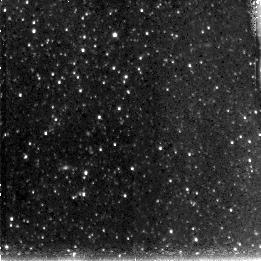
Target: M33-DISK4
Instrument: NICMOS/NIC3
Filter: F110W
Exposure: 43 min
Observation ID: n90o48010

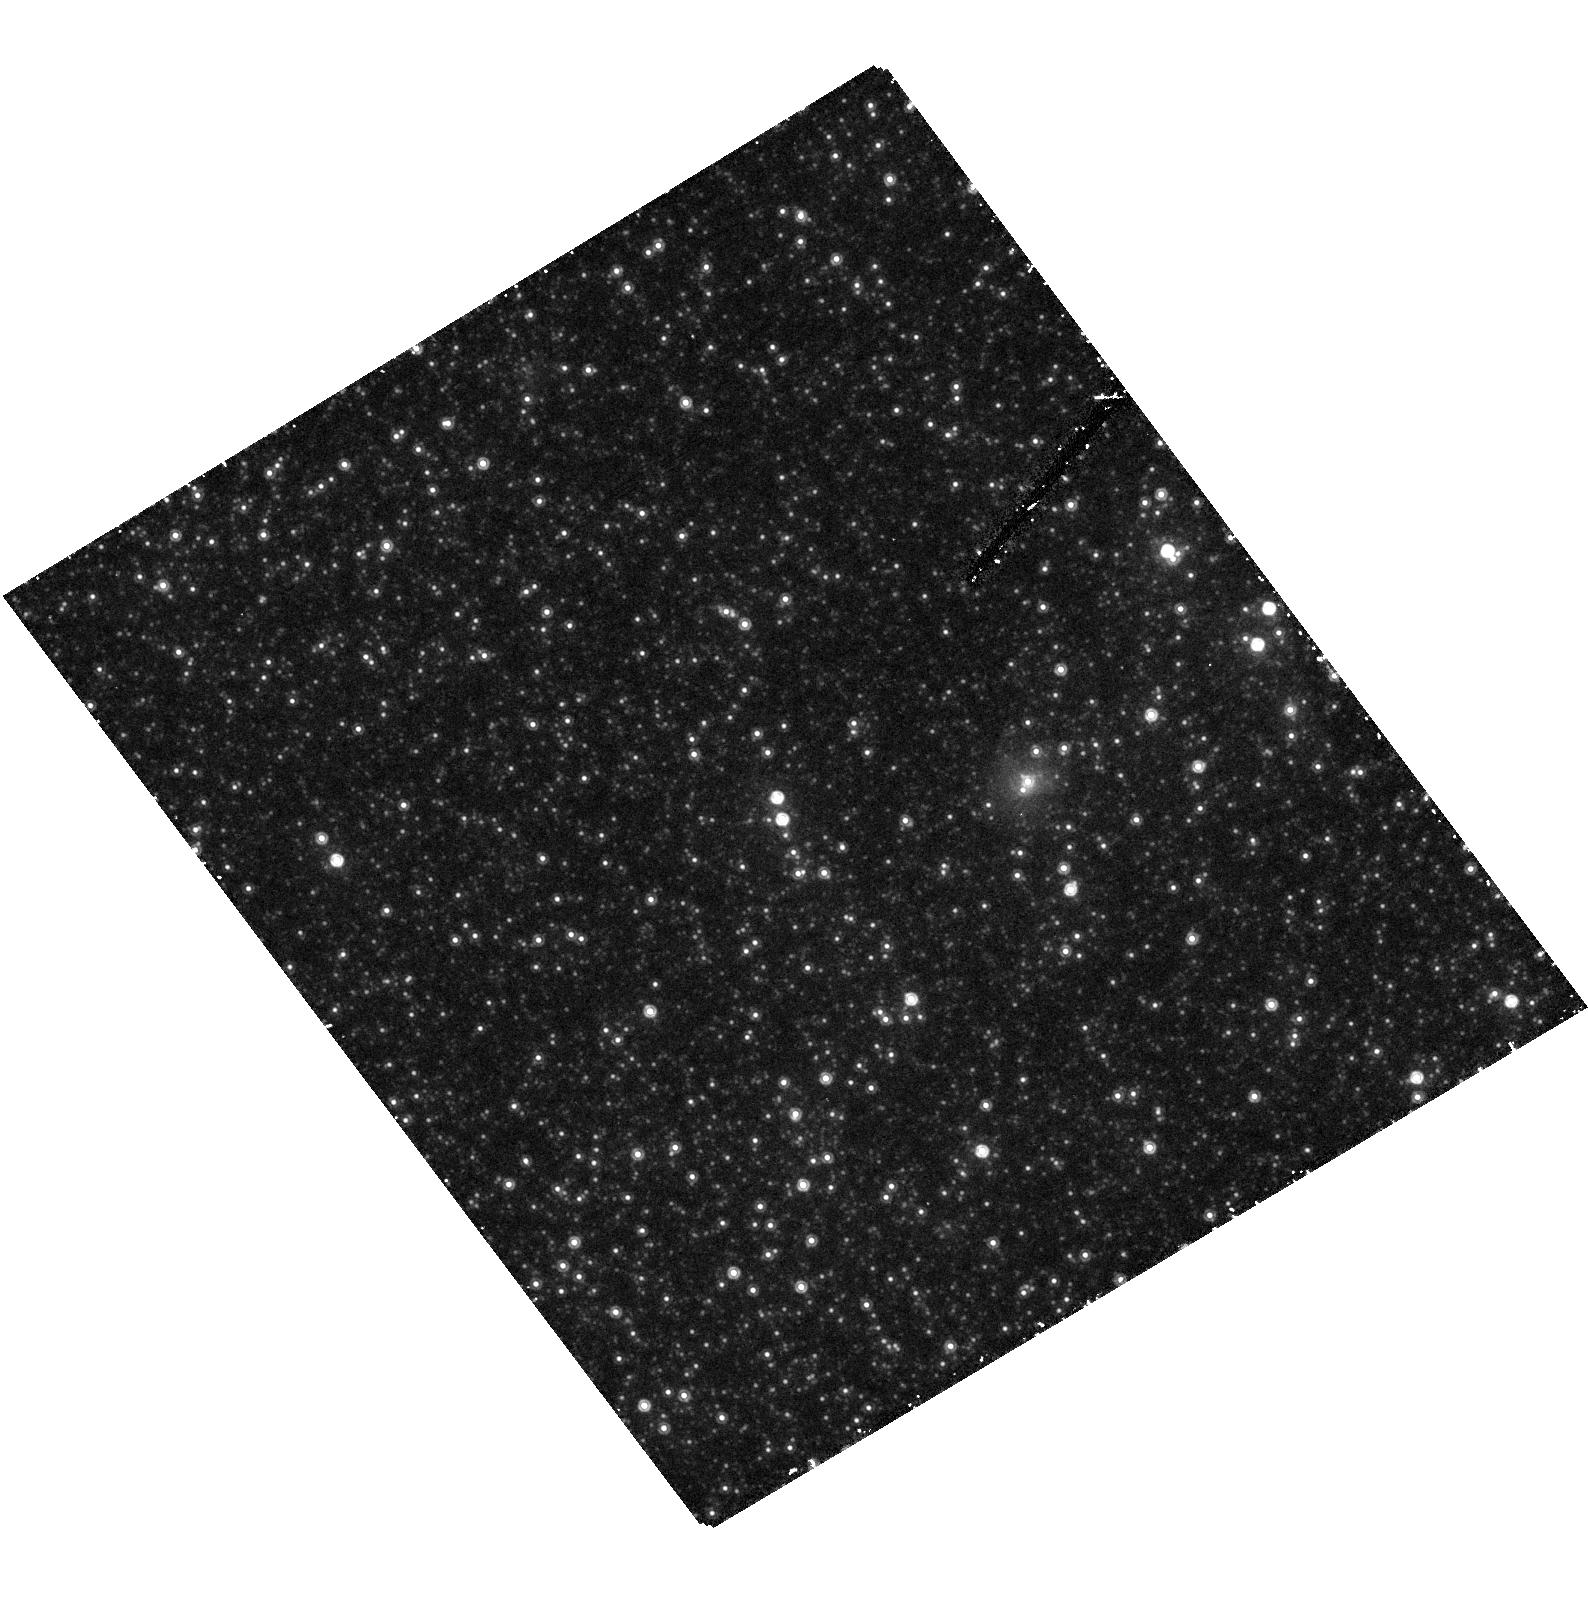
Target: field at RA 23.458°, Dec 30.597°
Instrument: ACS/HRC
Filter: F850LP
Exposure: 30 min
Observation ID: hst_10190_12_acs_hrc_f850lp_j90o12

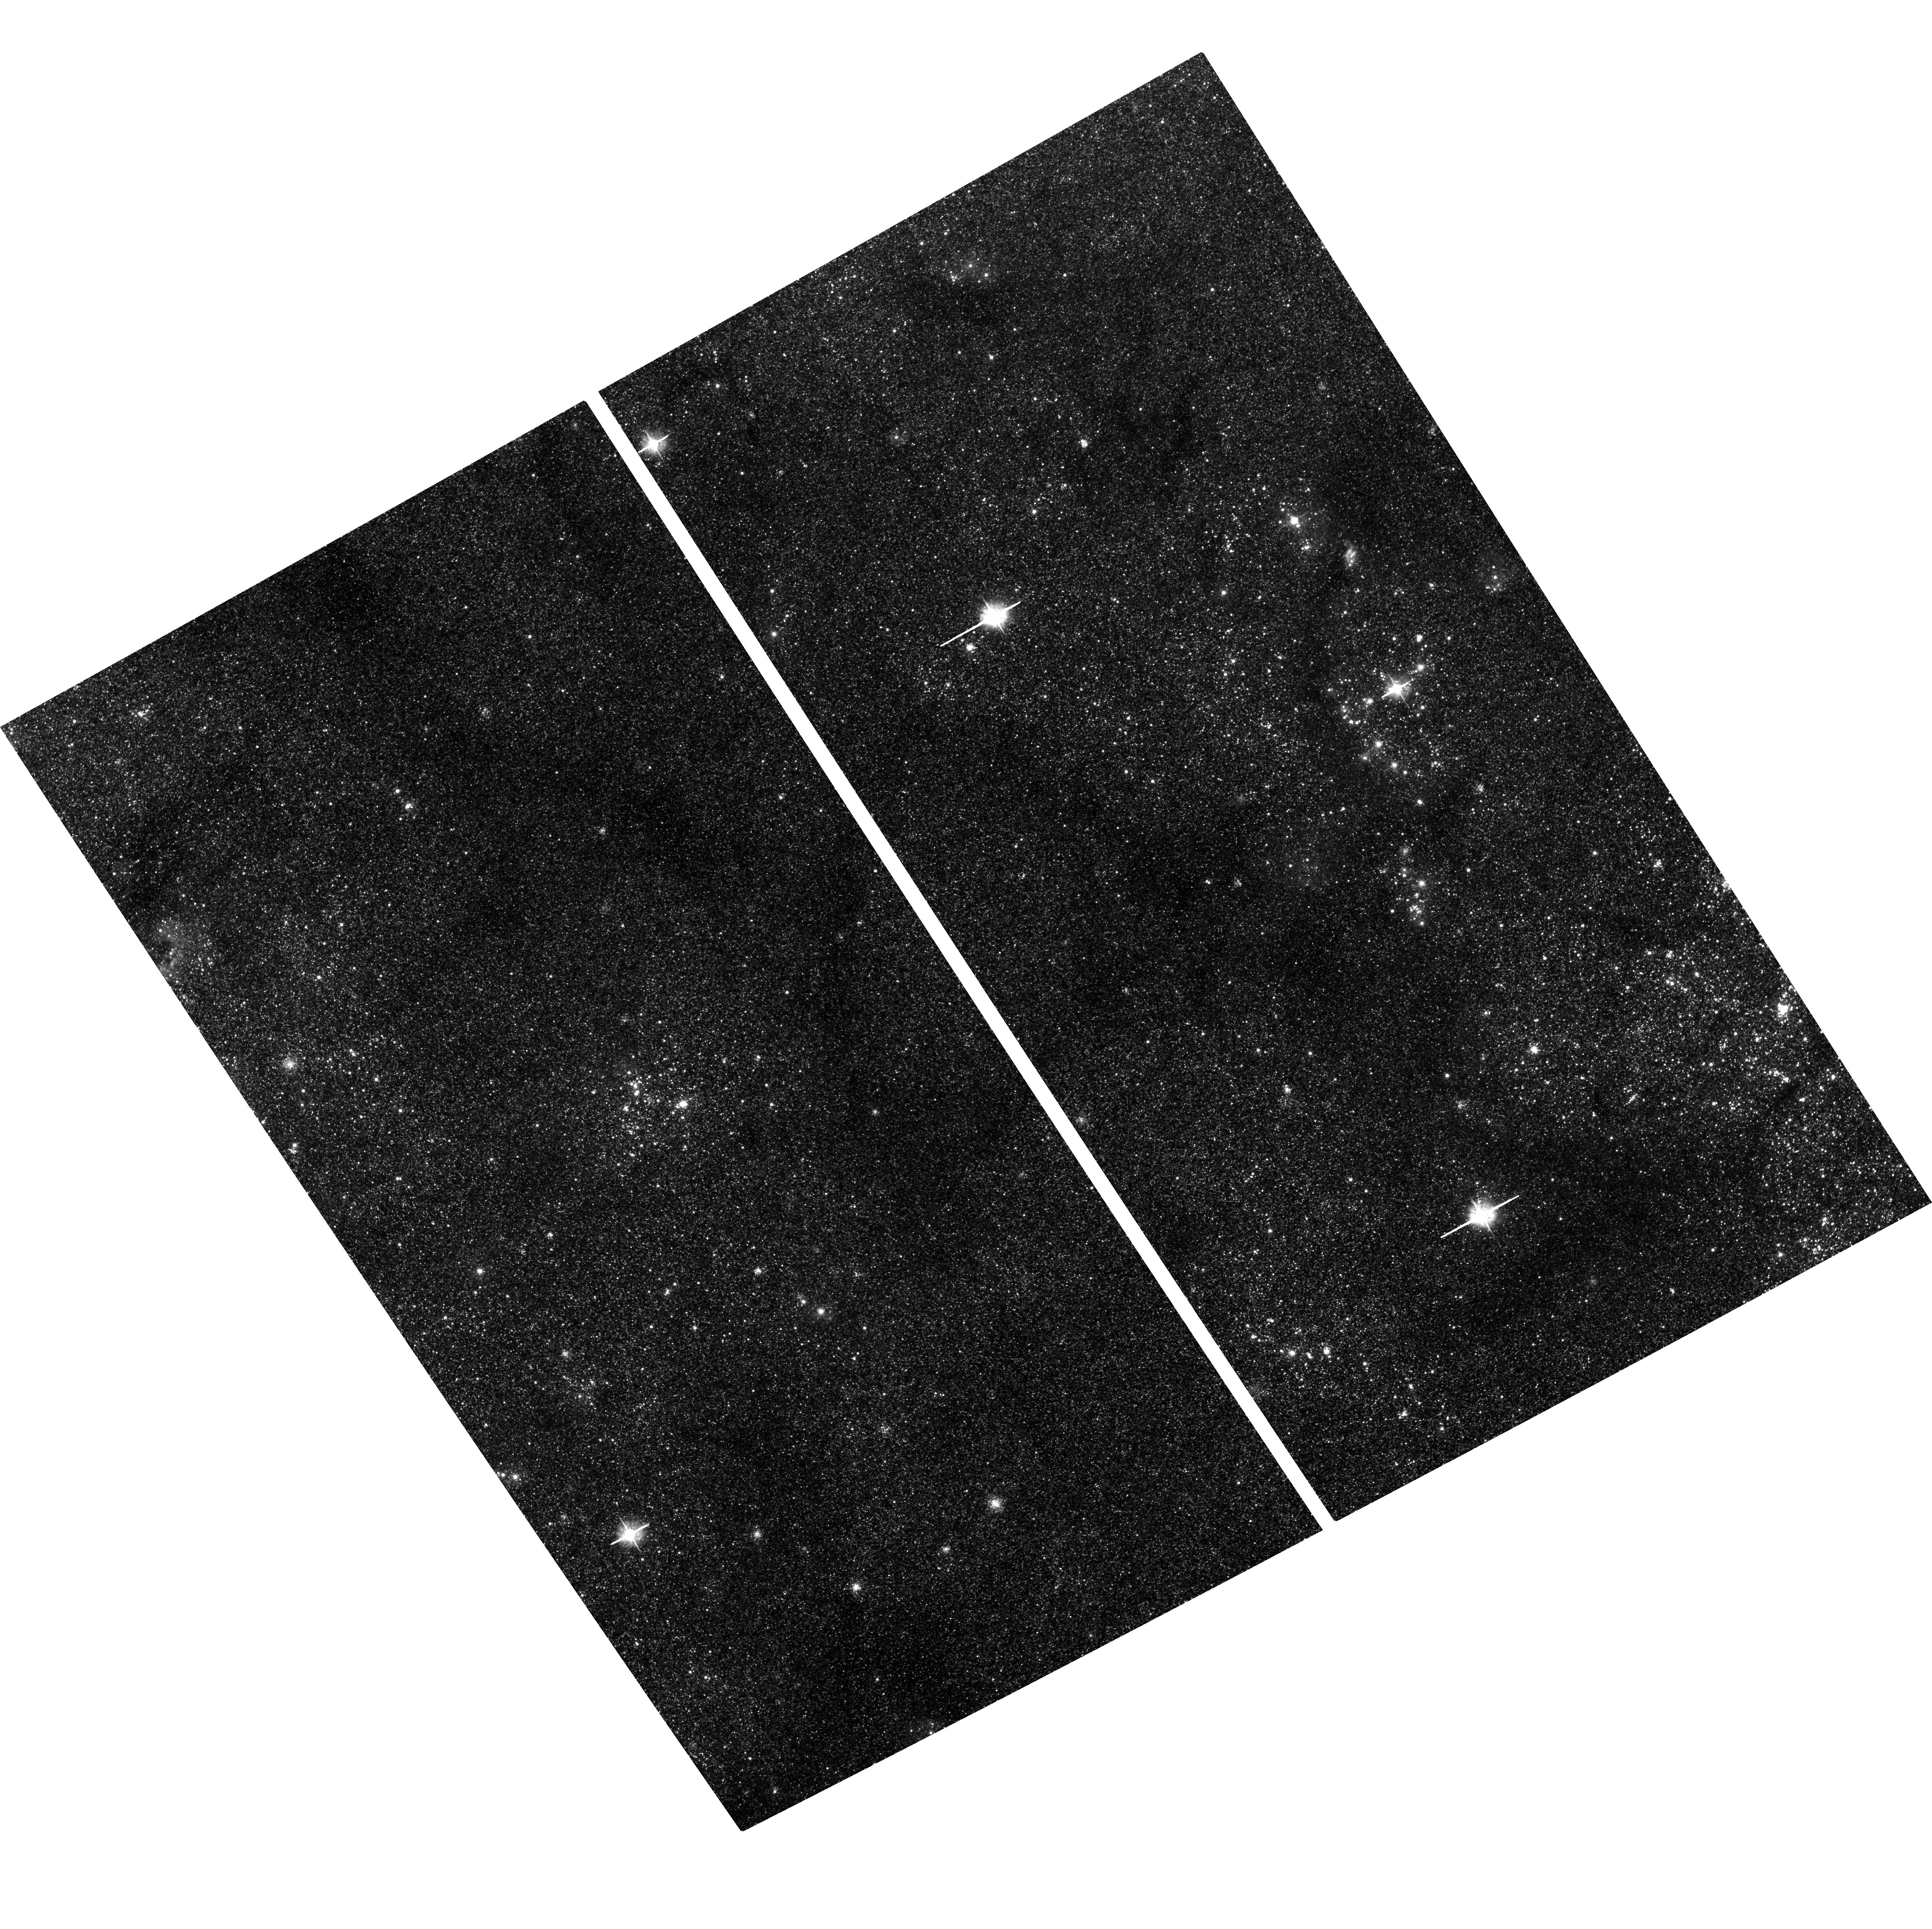
Target: M33-DISK1
Instrument: ACS/WFC
Filter: F475W
Exposure: 35 min
Observation ID: hst_10190_12_acs_wfc_f475w_j90o12

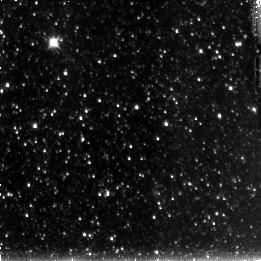
Target: M33-DISK3
Instrument: NICMOS/NIC3
Filter: F110W
Exposure: 43 min
Observation ID: n90o38010

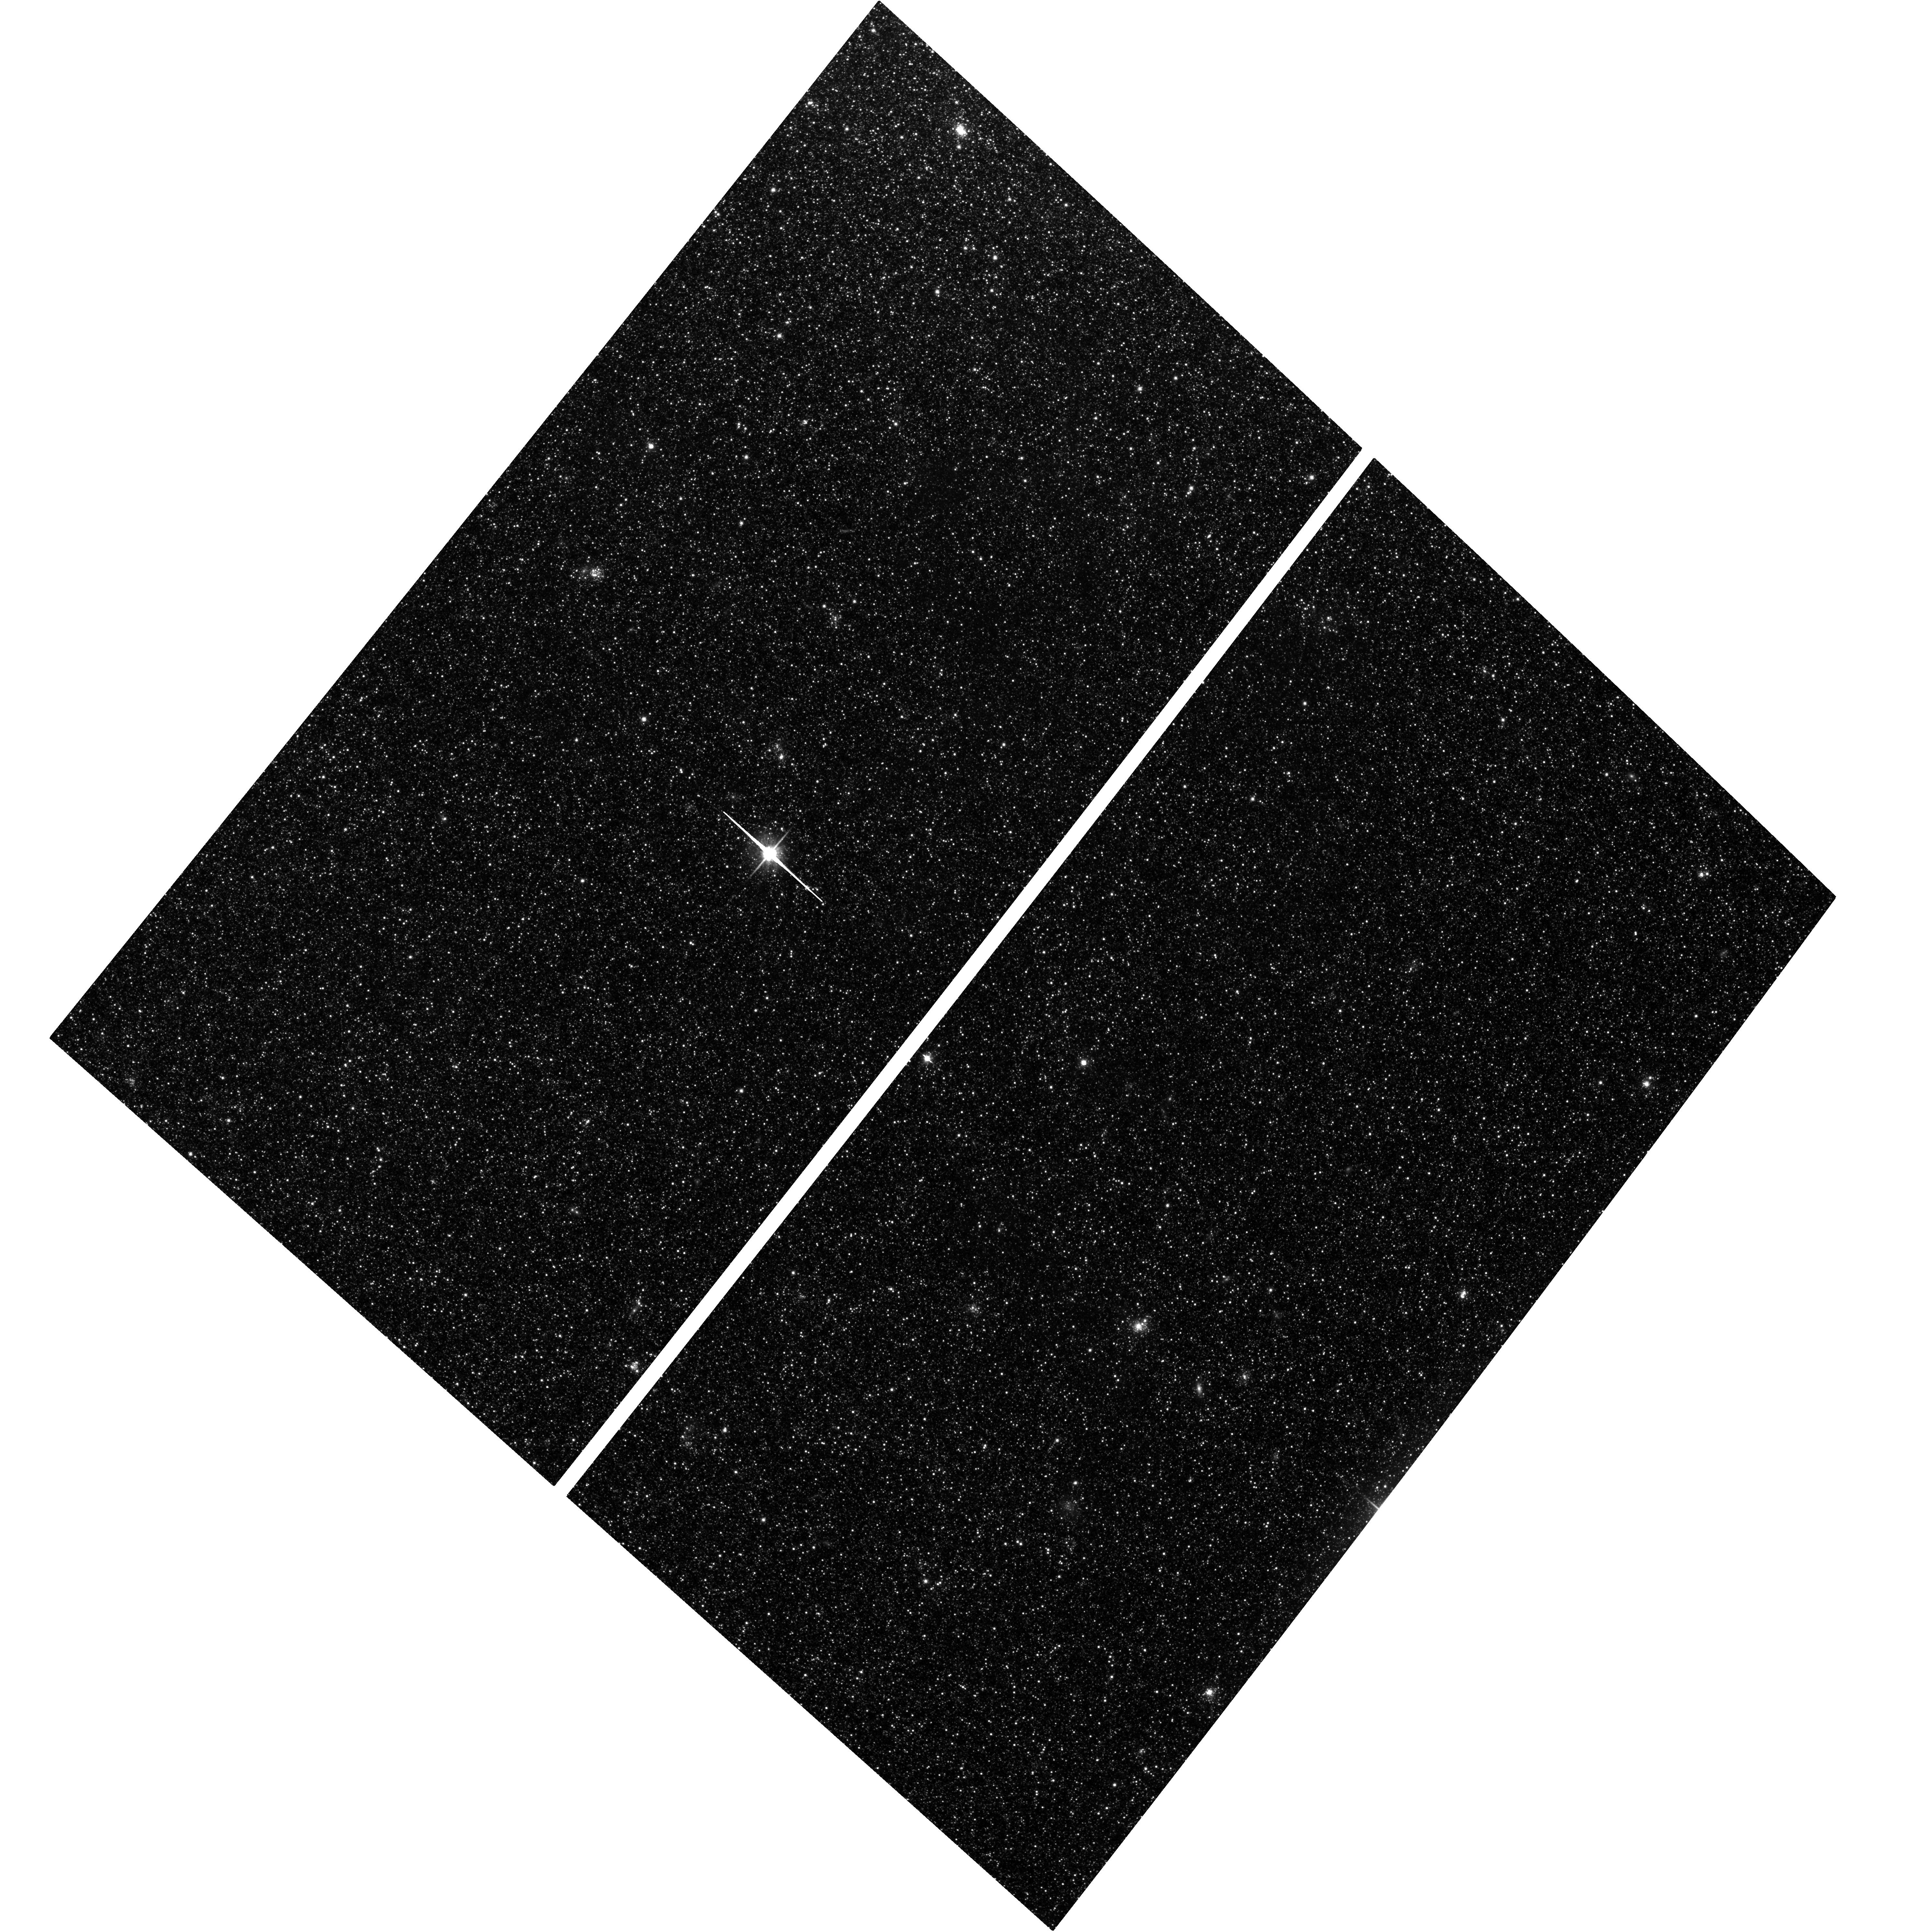
Target: M33-DISK2
Instrument: ACS/WFC
Filter: F814W
Exposure: 2.5 h
Observation ID: hst_10190_24_acs_wfc_f814w_j90o24

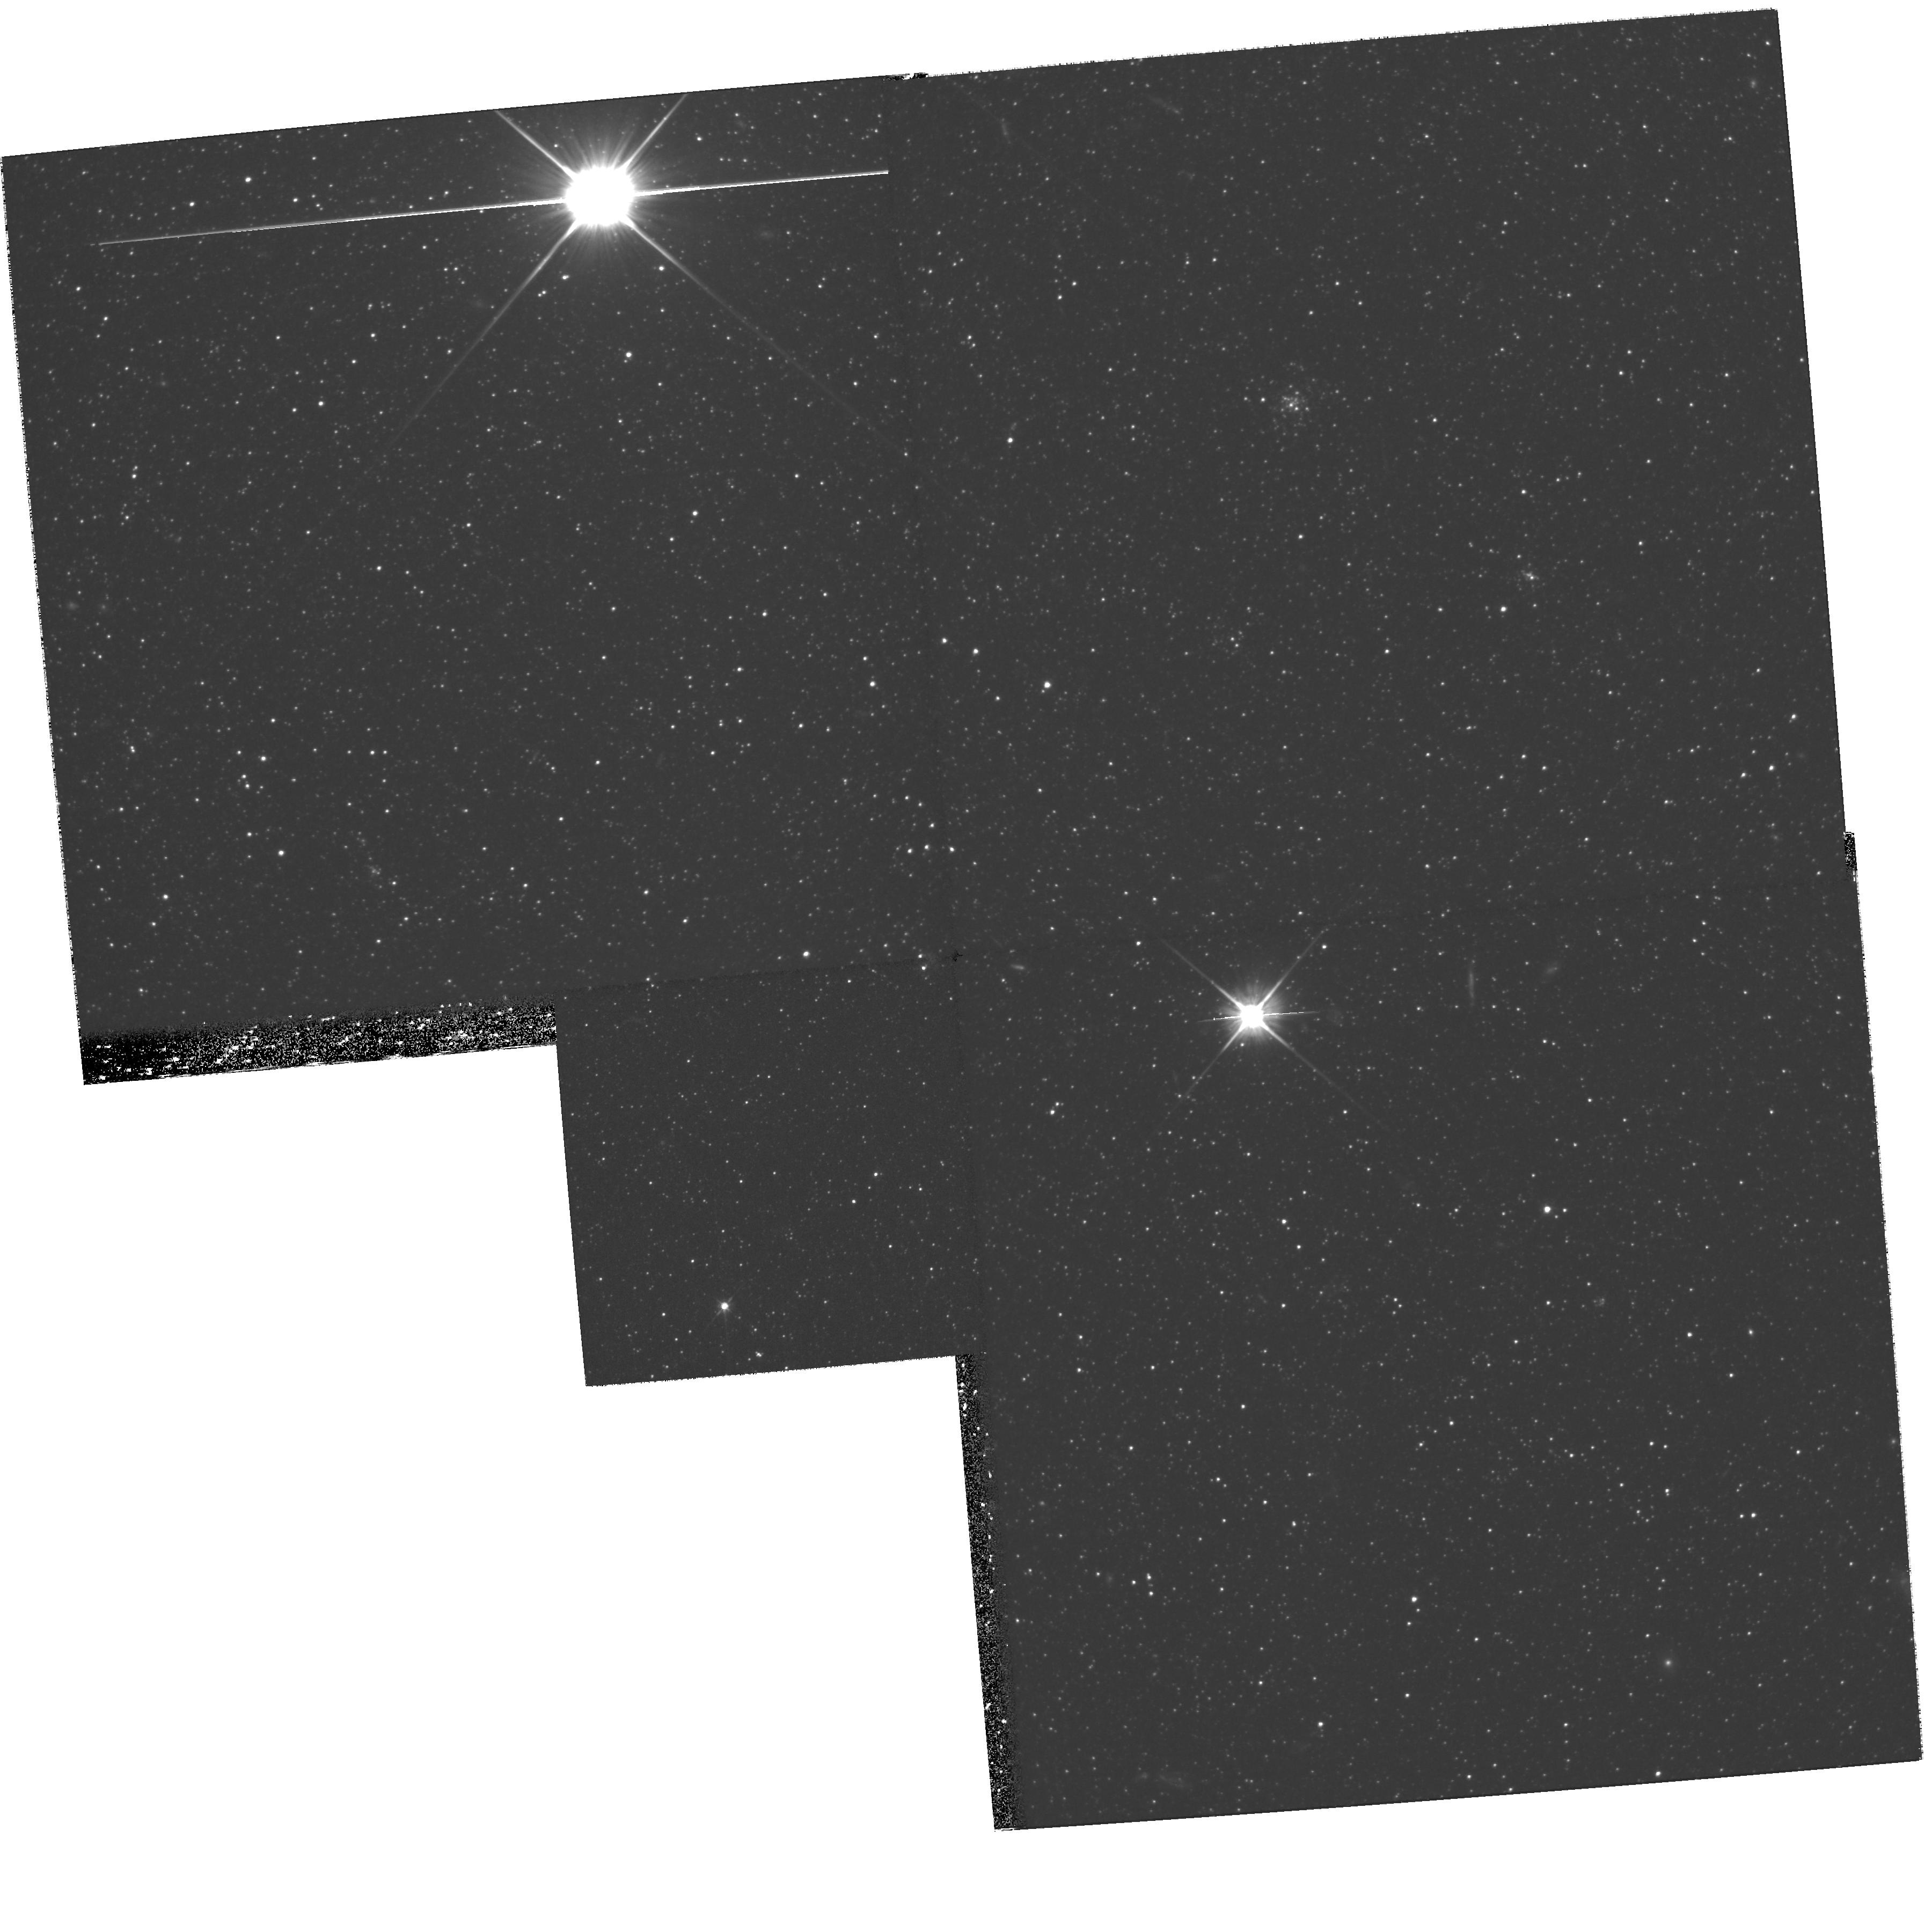
Target: field at RA 23.270°, Dec 30.154°
Instrument: WFPC2/PC
Filter: F606W
Exposure: 2 h
Observation ID: hst_10190_42_wfpc2_pc_f606w_u90o42

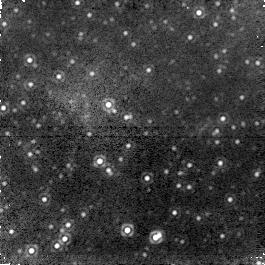
Target: field at RA 23.456°, Dec 30.587°
Instrument: NICMOS/NIC1
Filter: F165M
Exposure: 43 min
Observation ID: n90o14040

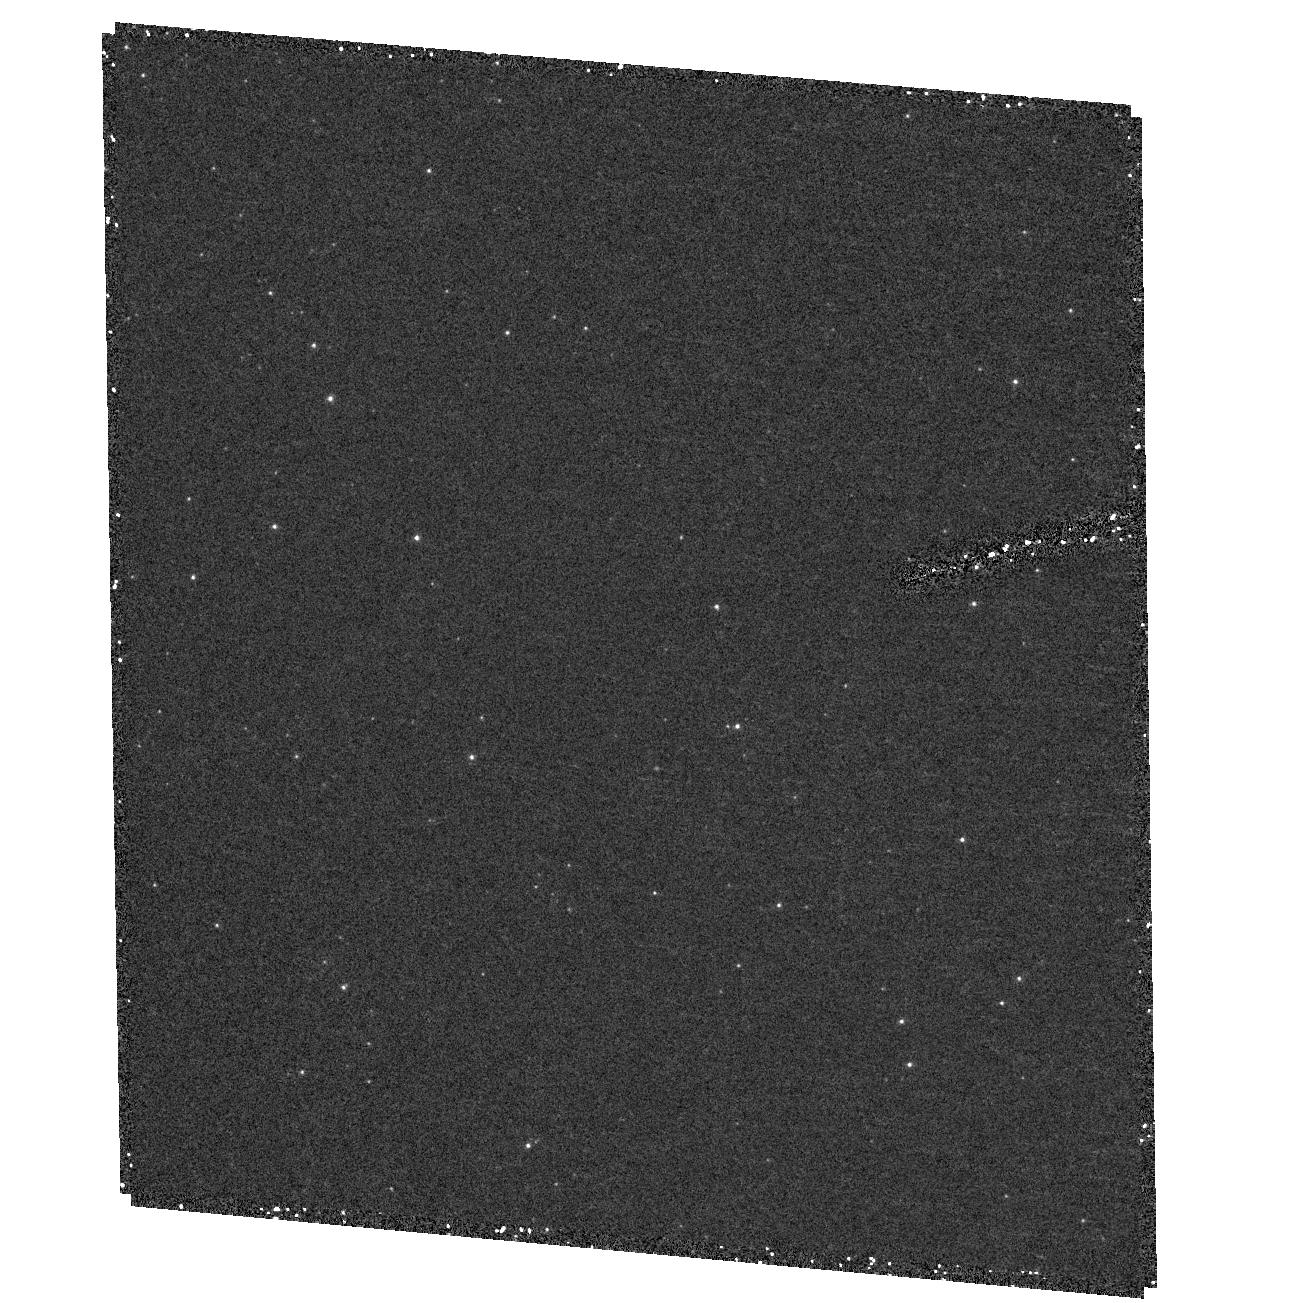
Target: field at RA 23.349°, Dec 30.624°
Instrument: ACS/HRC
Filter: F250W
Exposure: 29 min
Observation ID: hst_10190_28_acs_hrc_f250w_j90o28

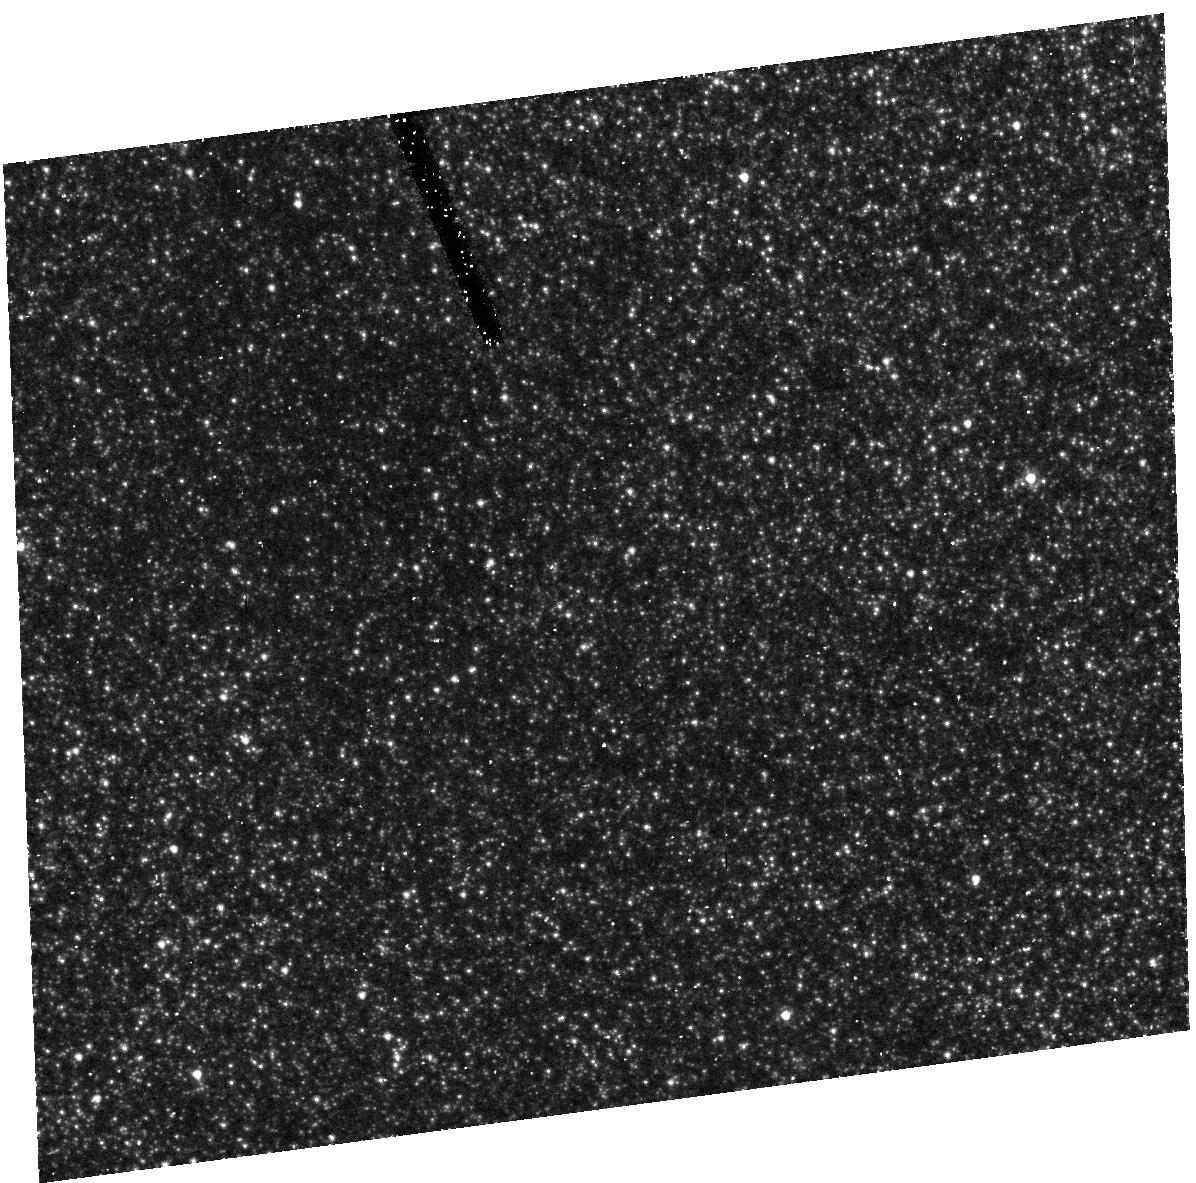
Target: field at RA 23.485°, Dec 30.611°
Instrument: ACS/HRC
Filter: F555W
Exposure: 36 min
Observation ID: hst_10190_27_acs_hrc_f555w_j90o27

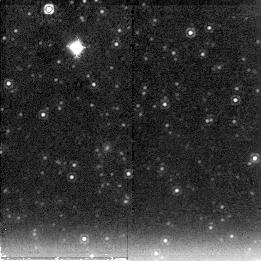
Target: M33-DISK1
Instrument: NICMOS/NIC2
Filter: F222M
Exposure: 43 min
Observation ID: n90o14030

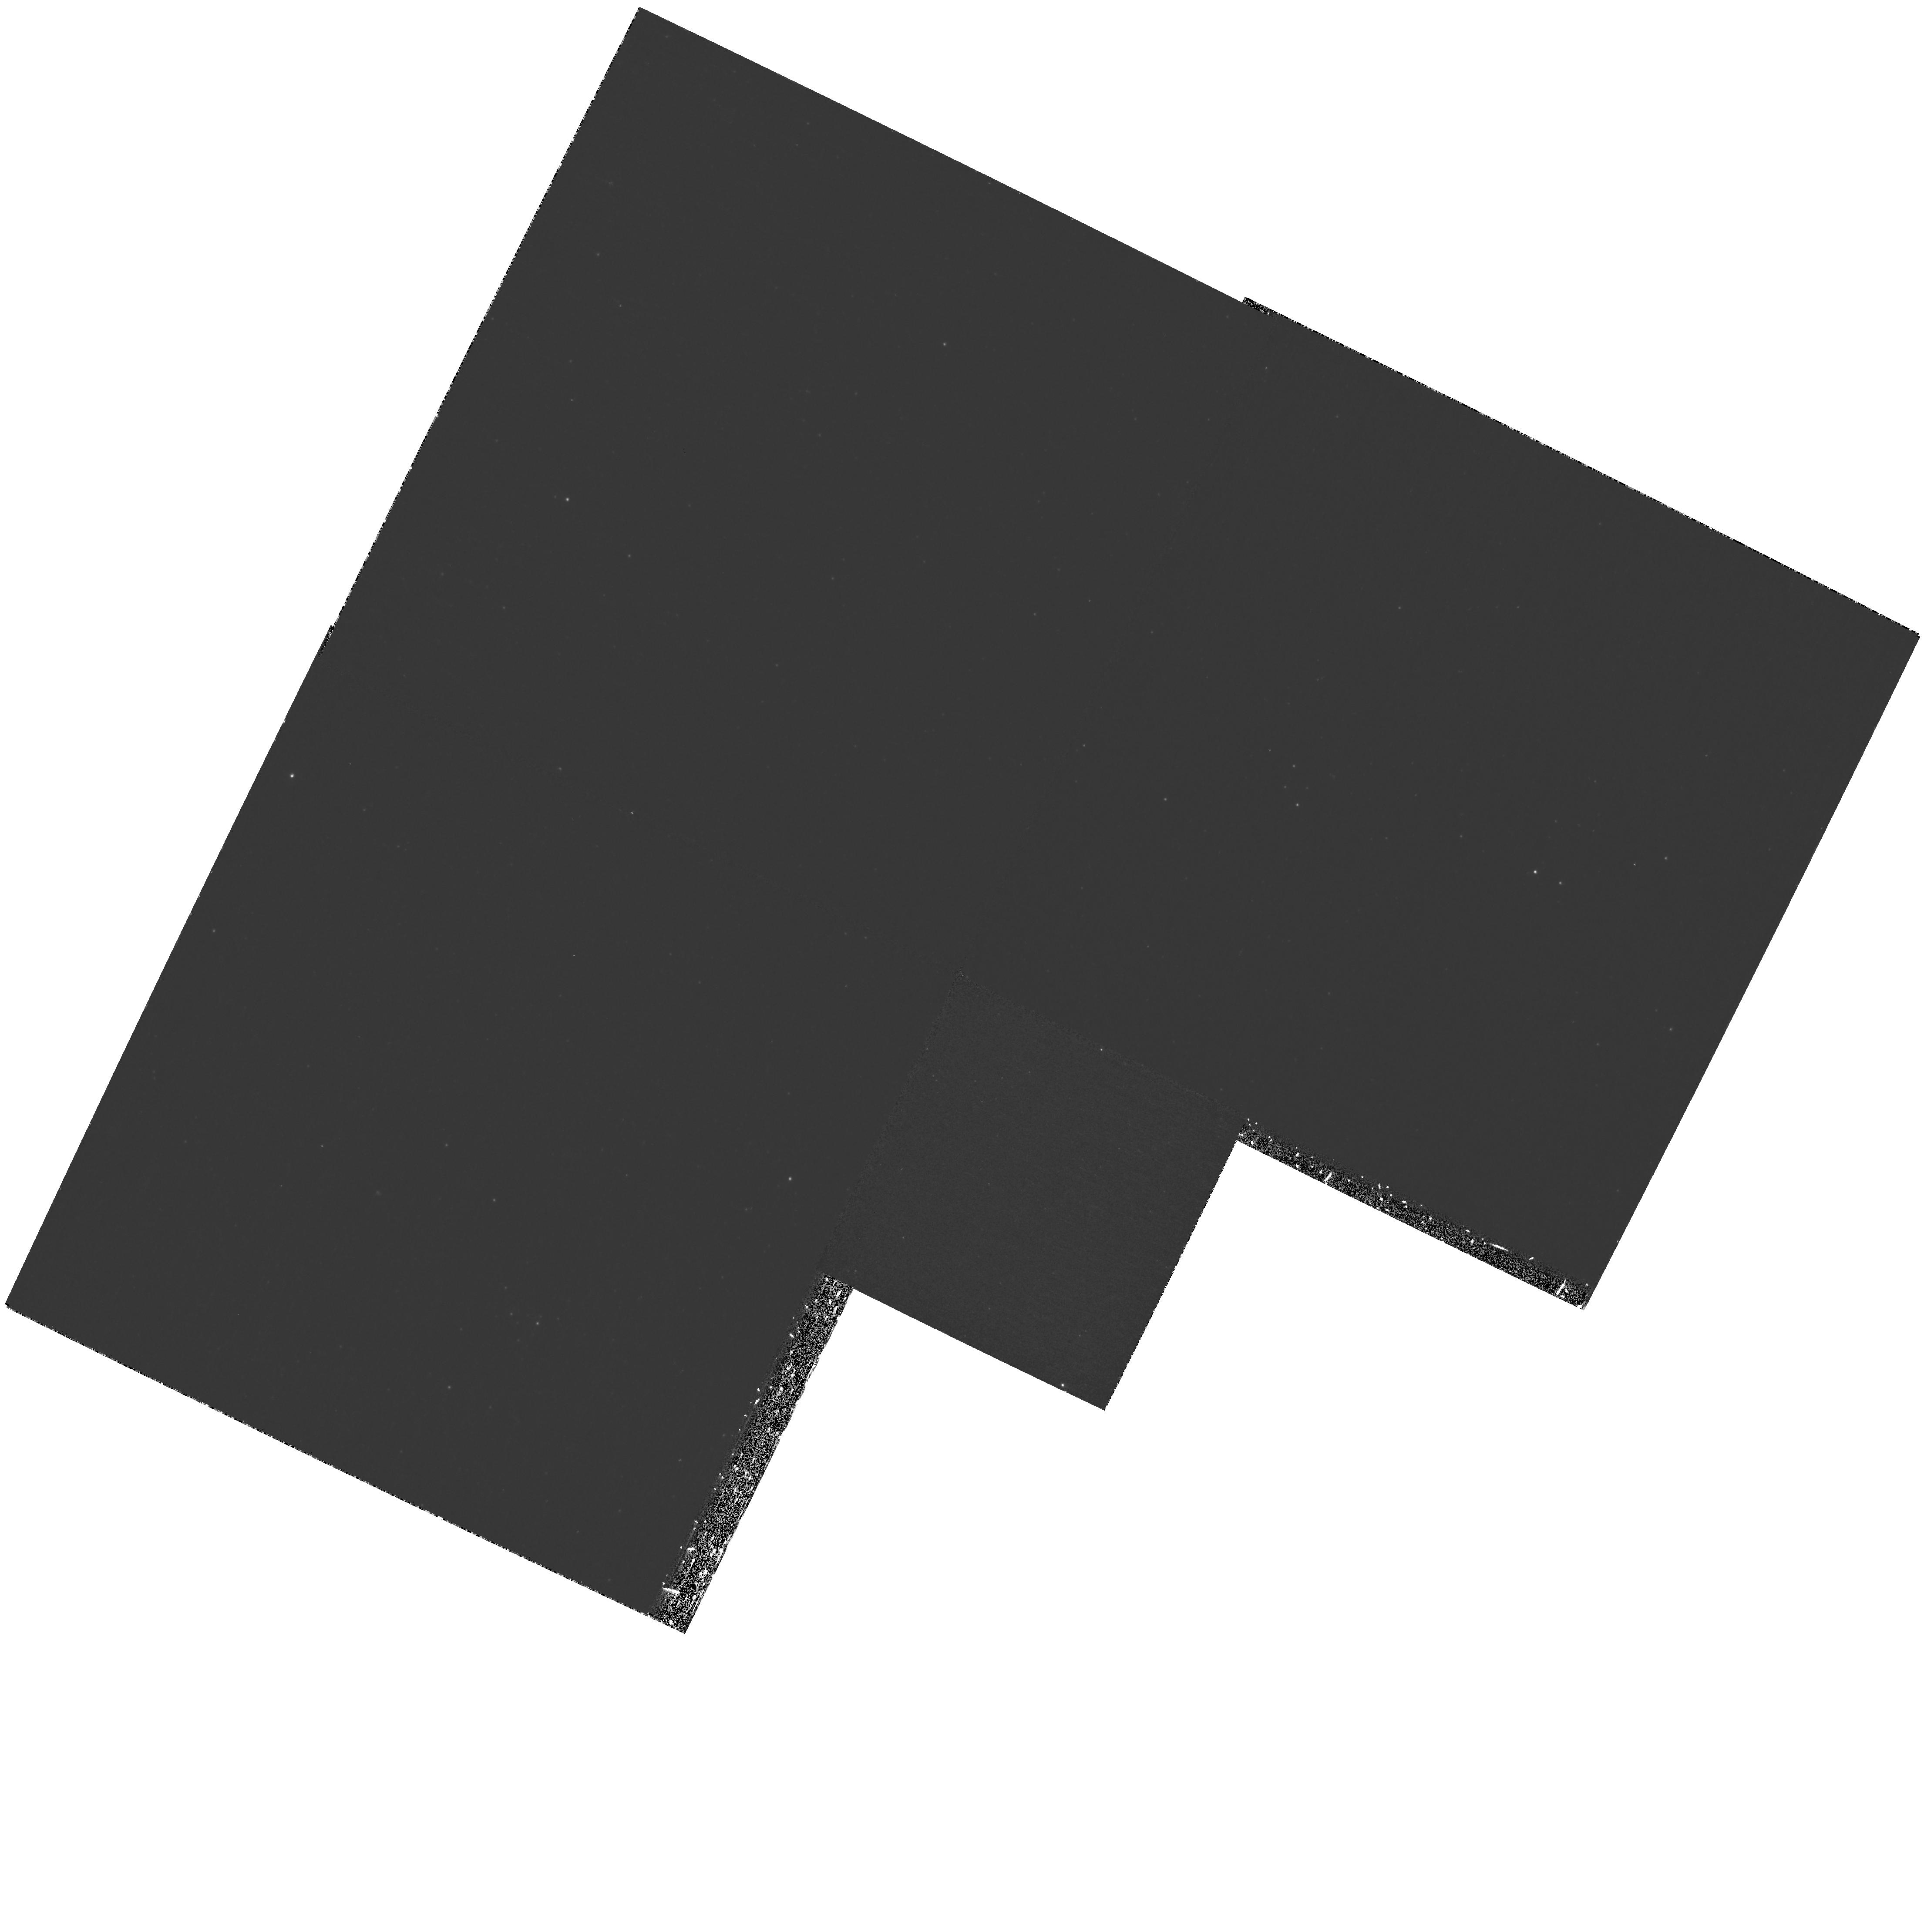
Target: M33-DISK4
Instrument: WFPC2/PC
Filter: F300W
Exposure: 1.3 h
Observation ID: hst_10190_47_wfpc2_pc_f300w_u90o47

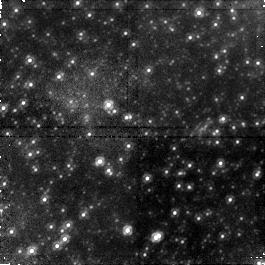
Target: field at RA 23.456°, Dec 30.587°
Instrument: NICMOS/NIC1
Filter: F110W
Exposure: 43 min
Observation ID: n90o14020

The Star Formation History and Metallicity Evolution of M33: A Comprehensive Study of Disk Evolution (PI: Garnett, Donald R)

We will obtain deep, panchromatic imaging photometry of stellar populations in four fields ranging from 0.5 to 4 scale lengths across the disk of the Local Group spiral M33. The observations are designed to detect the oldest main-sequence turnoffs in three outer disk fields, and to reach the crowding limit in the innermost field. We will combine the photometry data with information we already have in-hand on abundances from stars and H II regions in M33 to derive the star formation history and metallicity evolution of the M33 disk. The information from our four fields will allow us to obtain (1) the ages of the oldest disk stars and the radial variation of their ages; (2) the radial variation of the star formation history and its nature (e.g., constant, declining, or bursting); and (3) the metallicity distribution in each field and the time evolution of the metallicity gradient. Our team, an experienced mix of photometrists, spectroscopists, and galaxy evolution theorists, will use the results from this program to construct a comprehensive chemo-dynamical model for the M33 disk. This detailed study of M33 will be a key in developing an understanding of the formation and evolution of disks that can be applied to studies of disks at both low and high redshift, and will also yield a wealth of information on stellar populations, chemical evolution, and star clusters that will be of great value to future investigators.